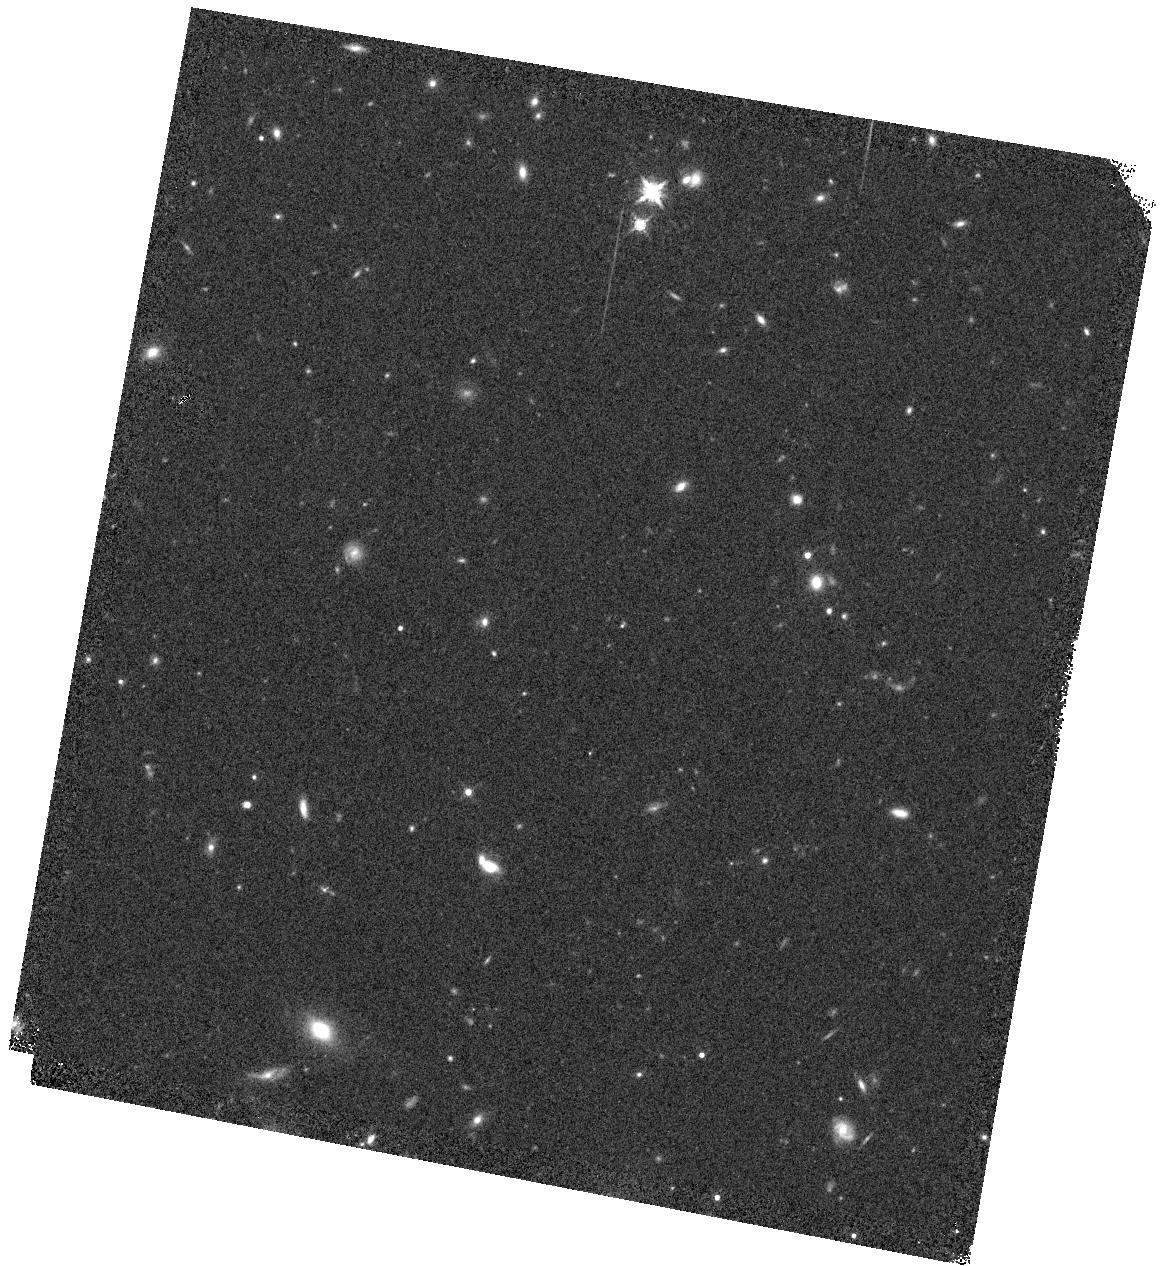
Target: DES16C2NM
Instrument: WFC3/IR
Filter: F160W
Exposure: 5 min
Observation ID: hst_14899_01_wfc3_ir_f160w_iddp01

DES16C2nm: Is the Highest-Redshift Supernova to Date also the Most Luminous? (PI: DAndrea, Chris)

The Dark Energy Survey (DES) has discovered DES16C2nm, a superluminous supernova (SLSN) at redshift of 1.998. DES16C2nm is the highest-redshift spectroscopically-classified supernova of any type ever discovered. The griz photometry from DES shows a flat, slightly rising light curve over the past 80 days (27 days rest-frame), and we estimate that DES16C2nm may be the most luminous SLSN ever discovered (Mu < -23). But our DES photometry only covers the rest-frame UV, making it impossible to accurately measure the bolometric luminosity of this event. Furthermore, the high redshift of this SN makes it possible to obtain photometry of the FUV region, essential for understanding how to find SLSNe at even higher redshifts. Finally, while we can confirm the classification and redshift of this object with our optical photometry, to fully compare with low-redshift SLSNe we need to obtain rest-frame optical spectra. We propose to use cadenced HST UV photometry along with NIR photometry and spectroscopy to obtain a complete picture of this unique, most distant ever supernova.